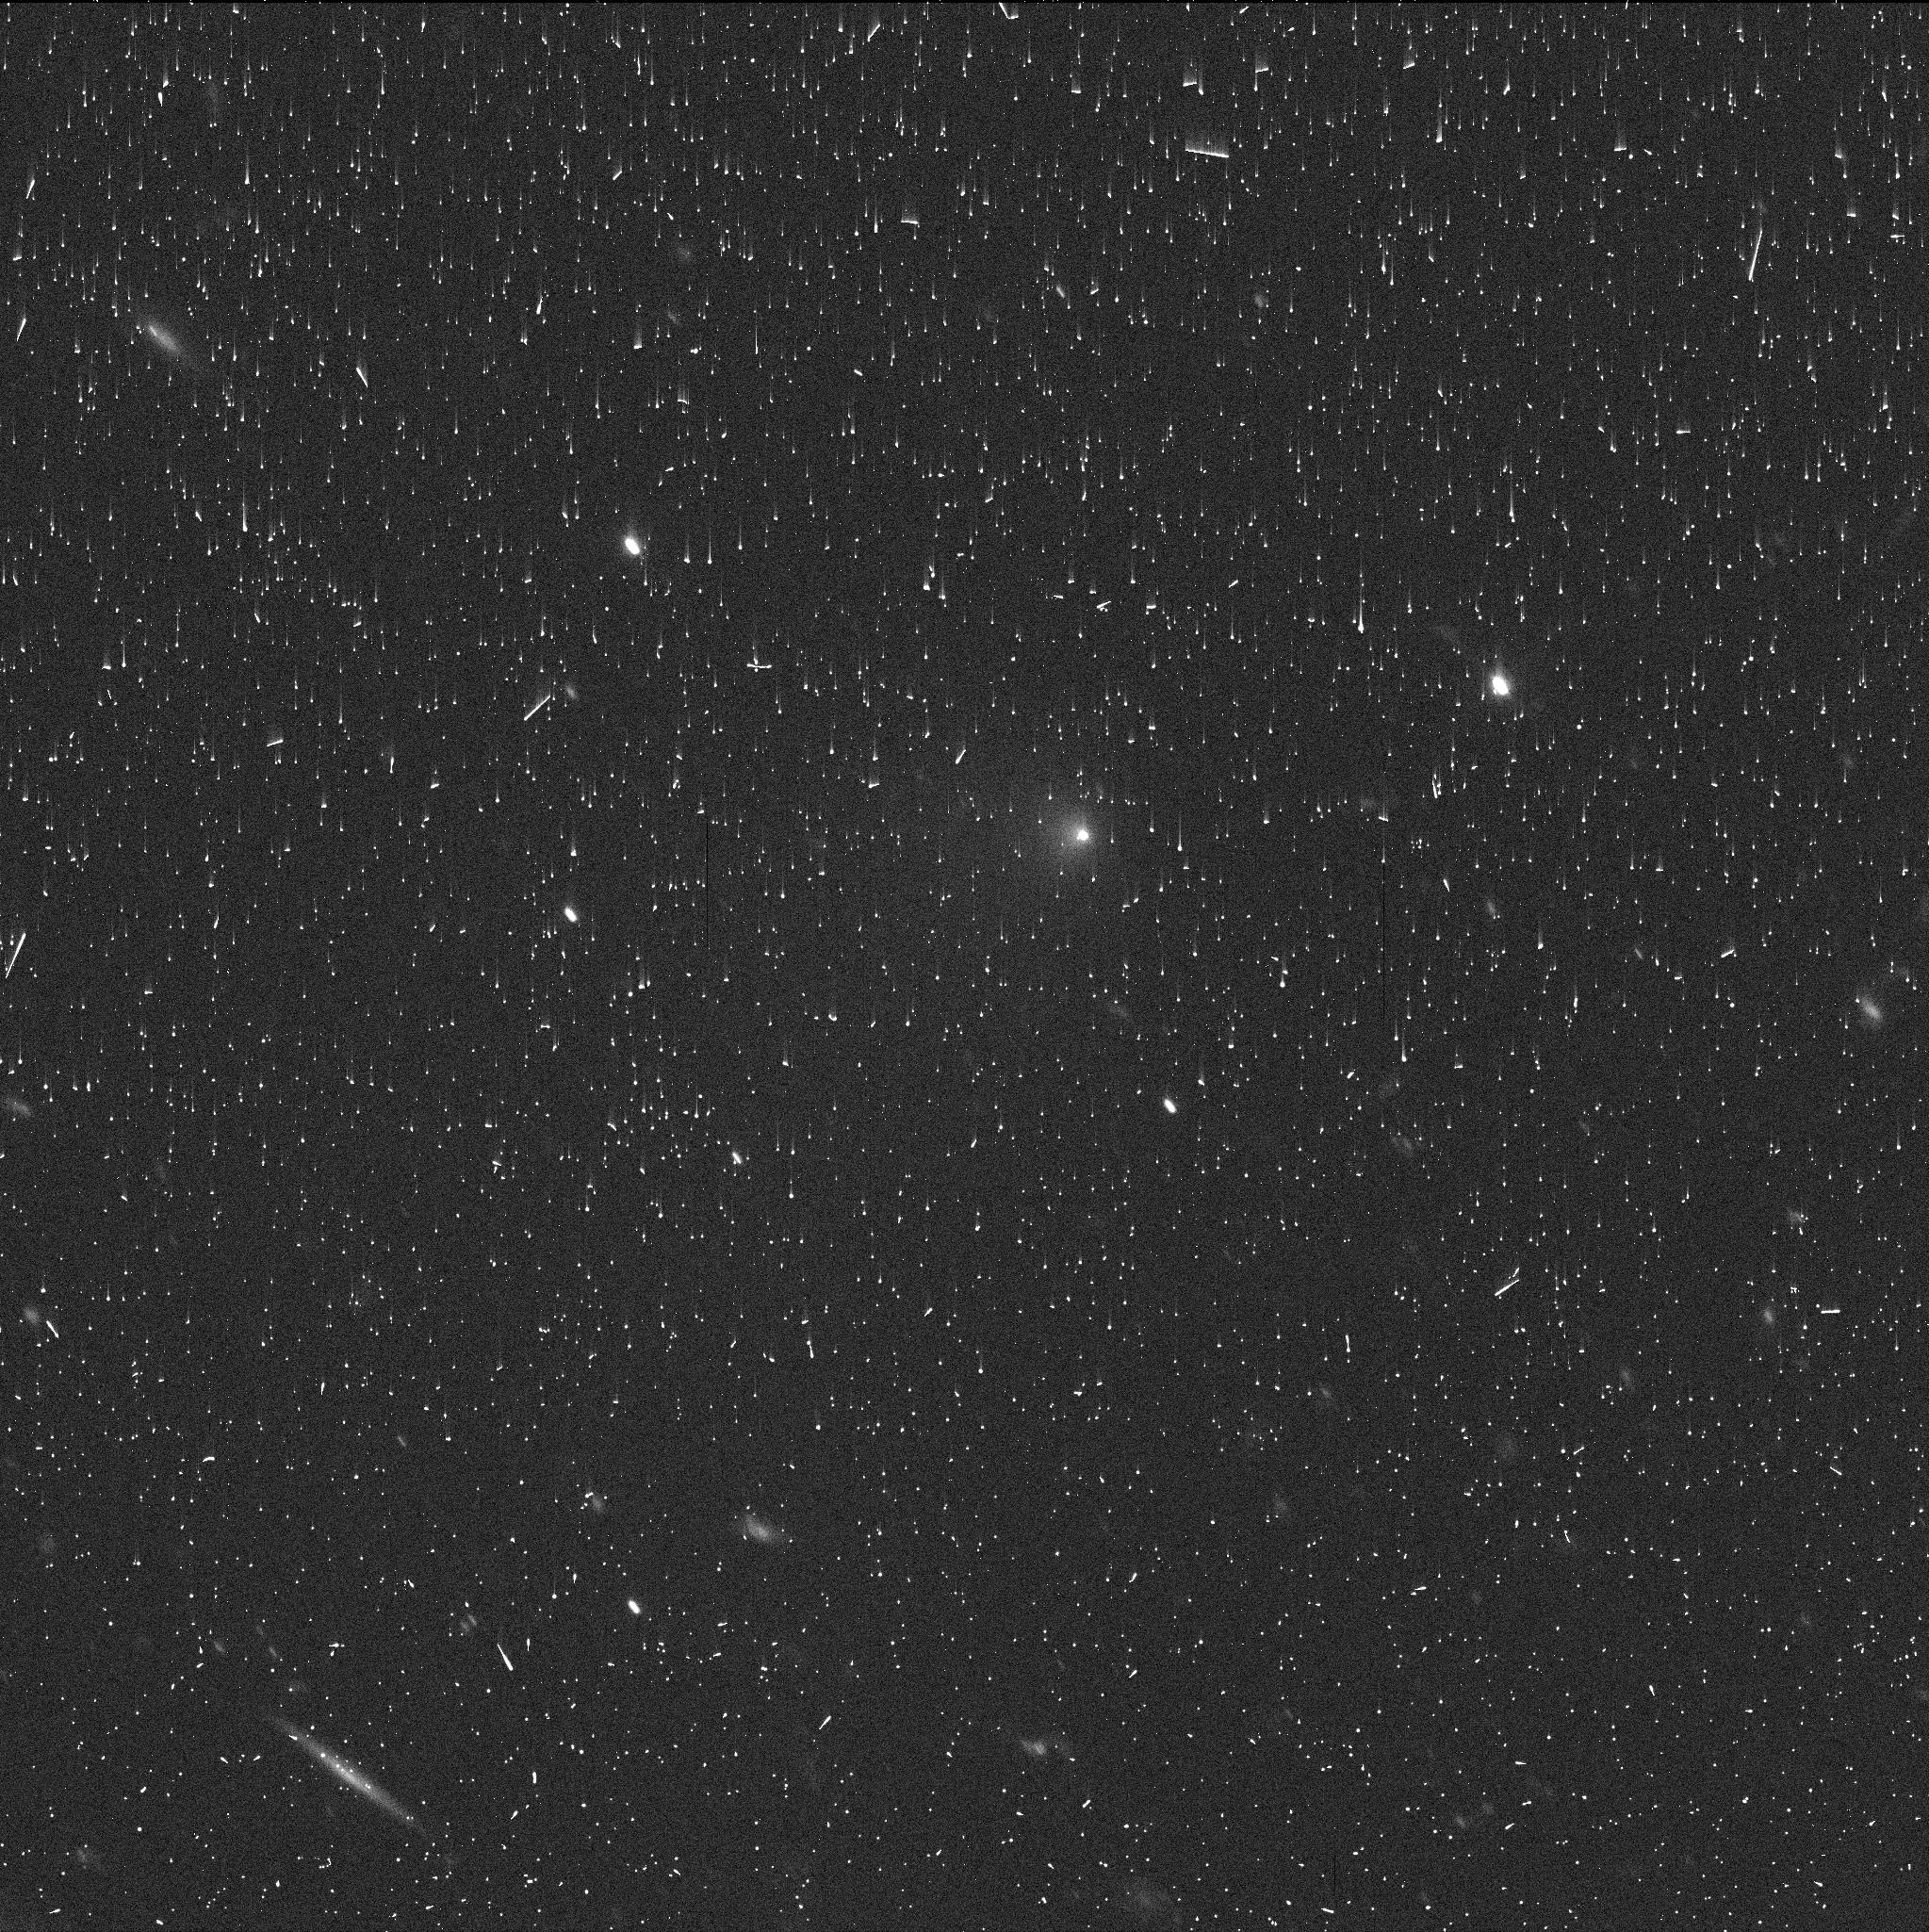
Target: 2014UN271. Instrument: WFC3/UVIS. Filter: F350LP. Exposure: 5 min. Observation ID: ies701fnq

A Remarkable Inbound Long-Period Comet at Record Heliocentric Distances (PI: Hui, Man-To)

C/2014 UN271 (Bernardinelli-Bernstein) is a recently discovered long-period comet that was observed at unprecedentedly large inbound distances from the Sun (~29 au). Here we seek one HST mid-cycle orbit using the WFC3 camera to observe the remarkable comet at heliocentric distance ~20 au. Our primary scientific objective is to determine the nucleus size by photometrically isolating the nucleus signal from the surrounding coma. The proposed HST program will enable us to study an inbound comet at a rarely-seen distance from the Sun in good detail.